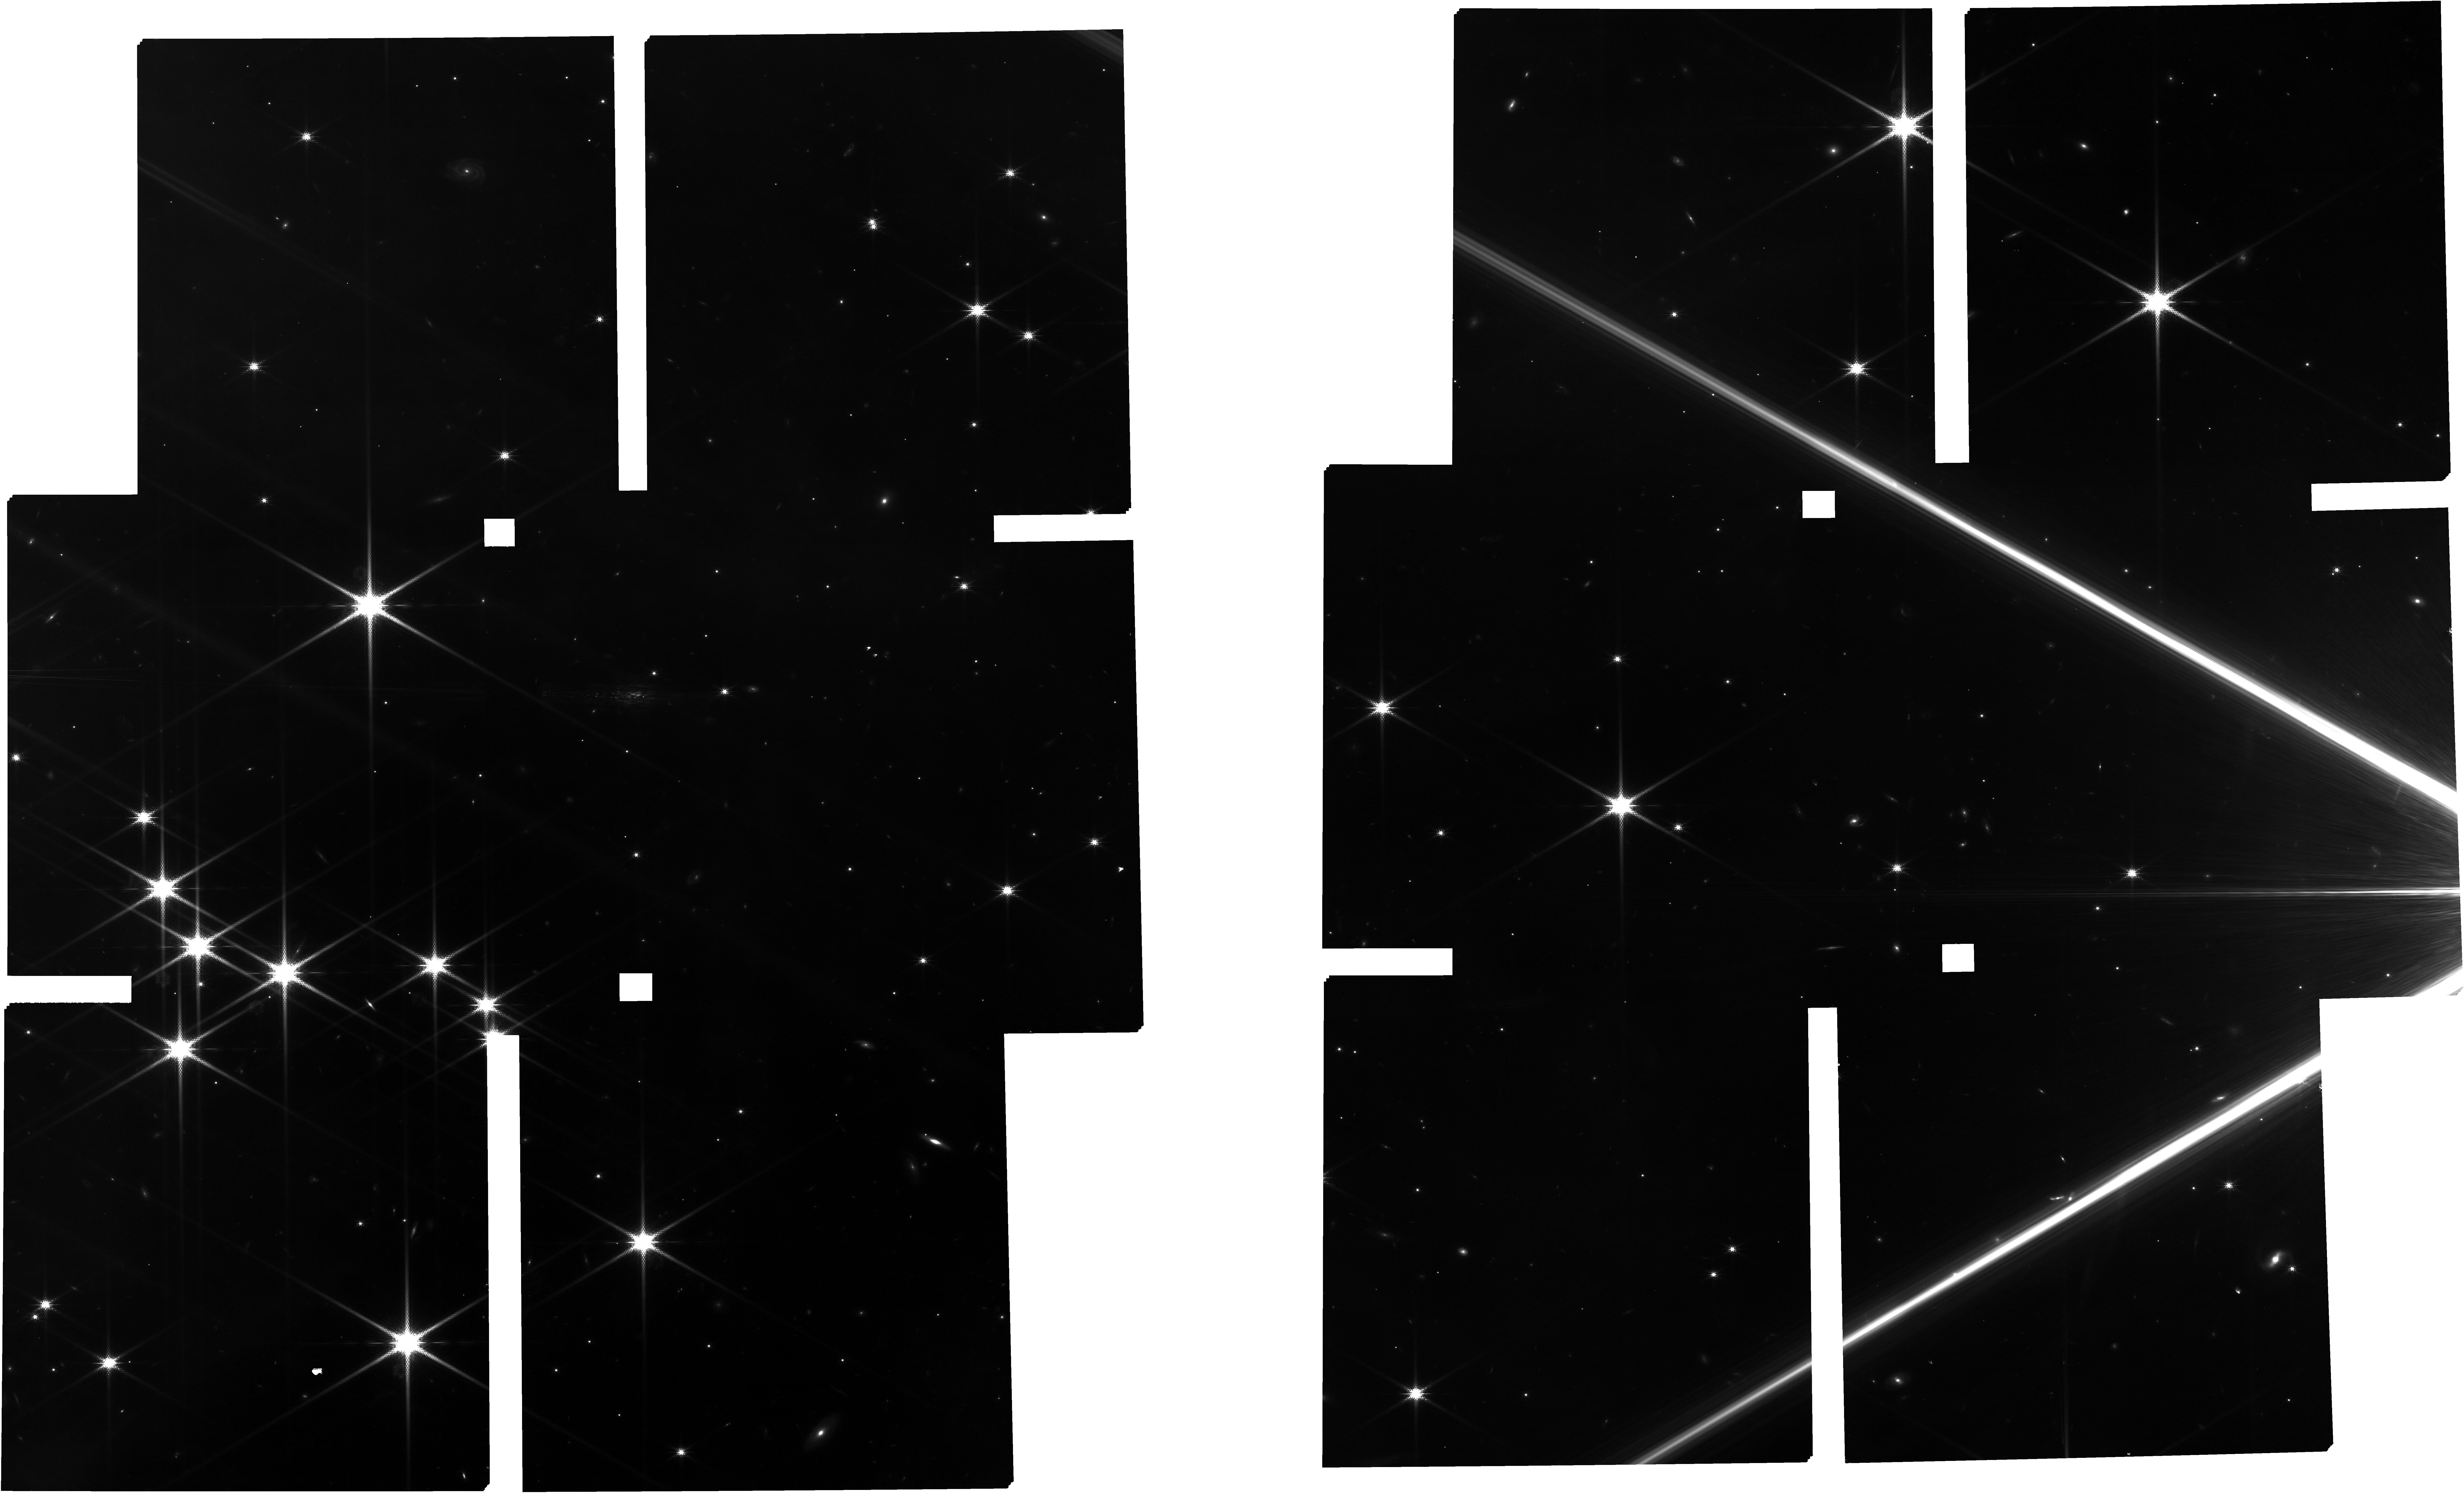
Target: TARGETS
Instrument: NIRCAM
Filter: F150W2+F162M
Exposure: 1.9 h
Observation ID: jw01229-o004_t002_nircam_f150w2-f162m

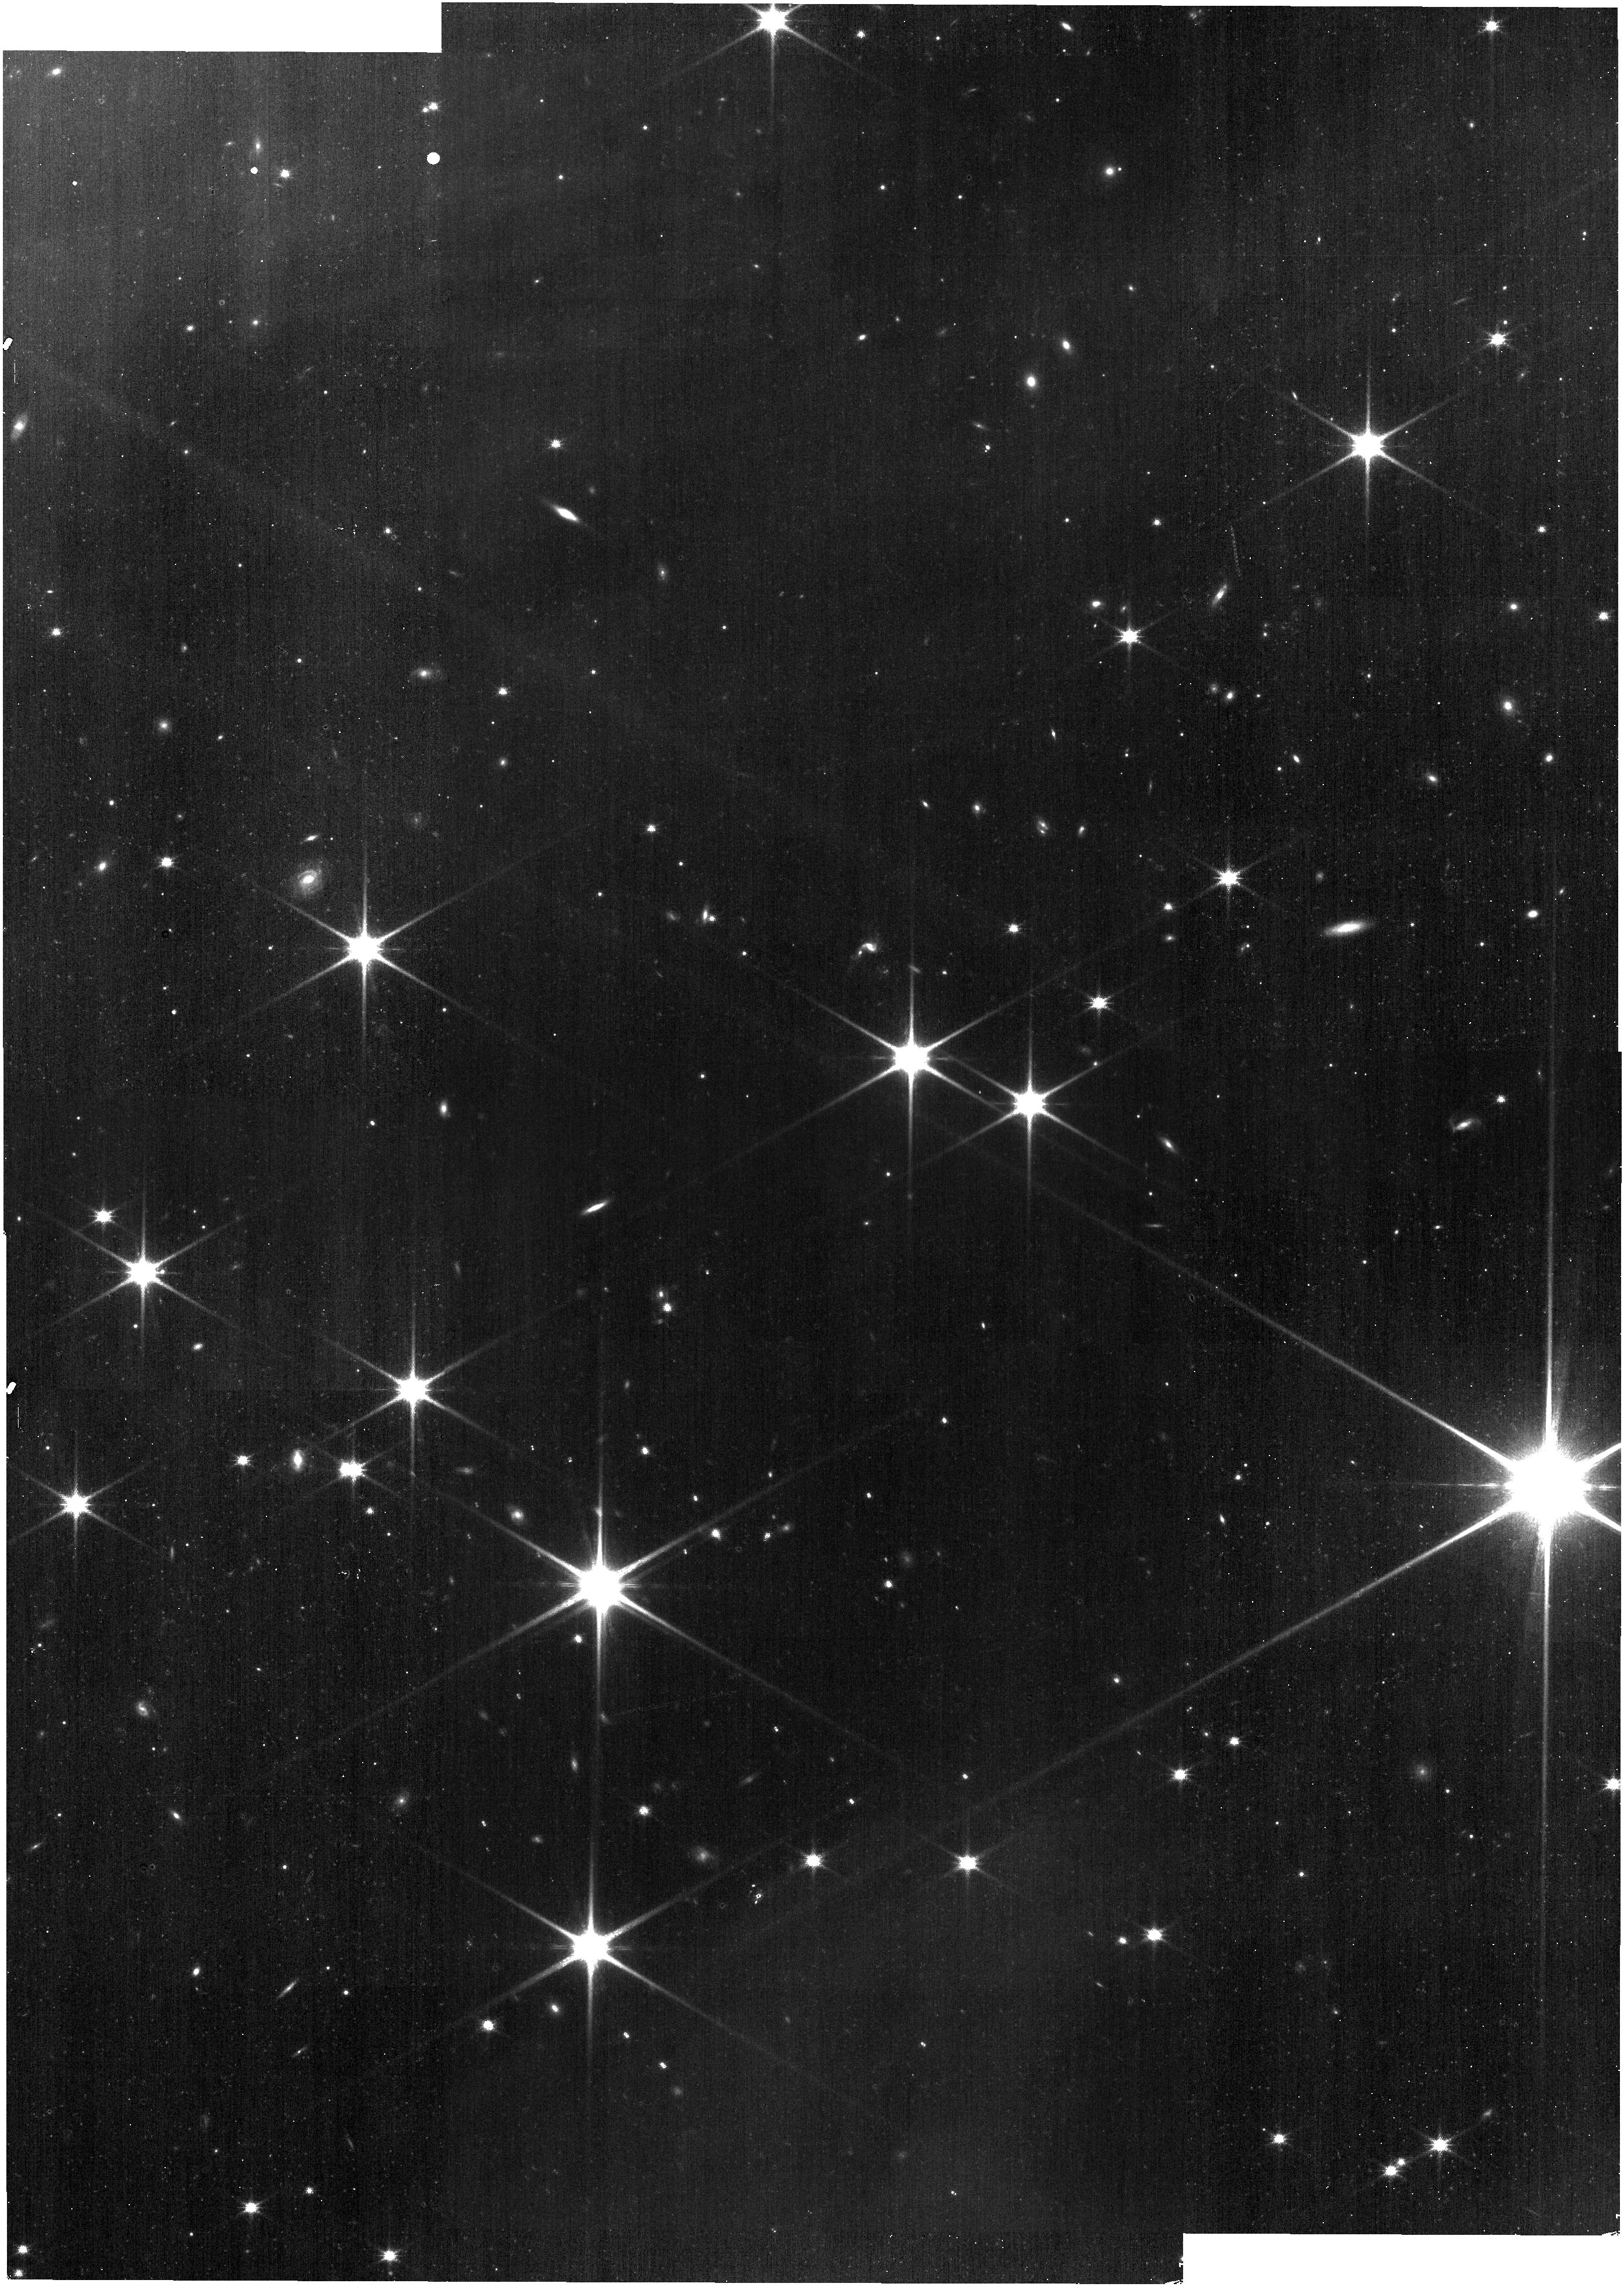
Target: IC348-MOSAIC
Instrument: NIRISS
Filter: CLEAR+F140M
Exposure: 9 min
Observation ID: jw01229-o001_t001_niriss_clear-f140m

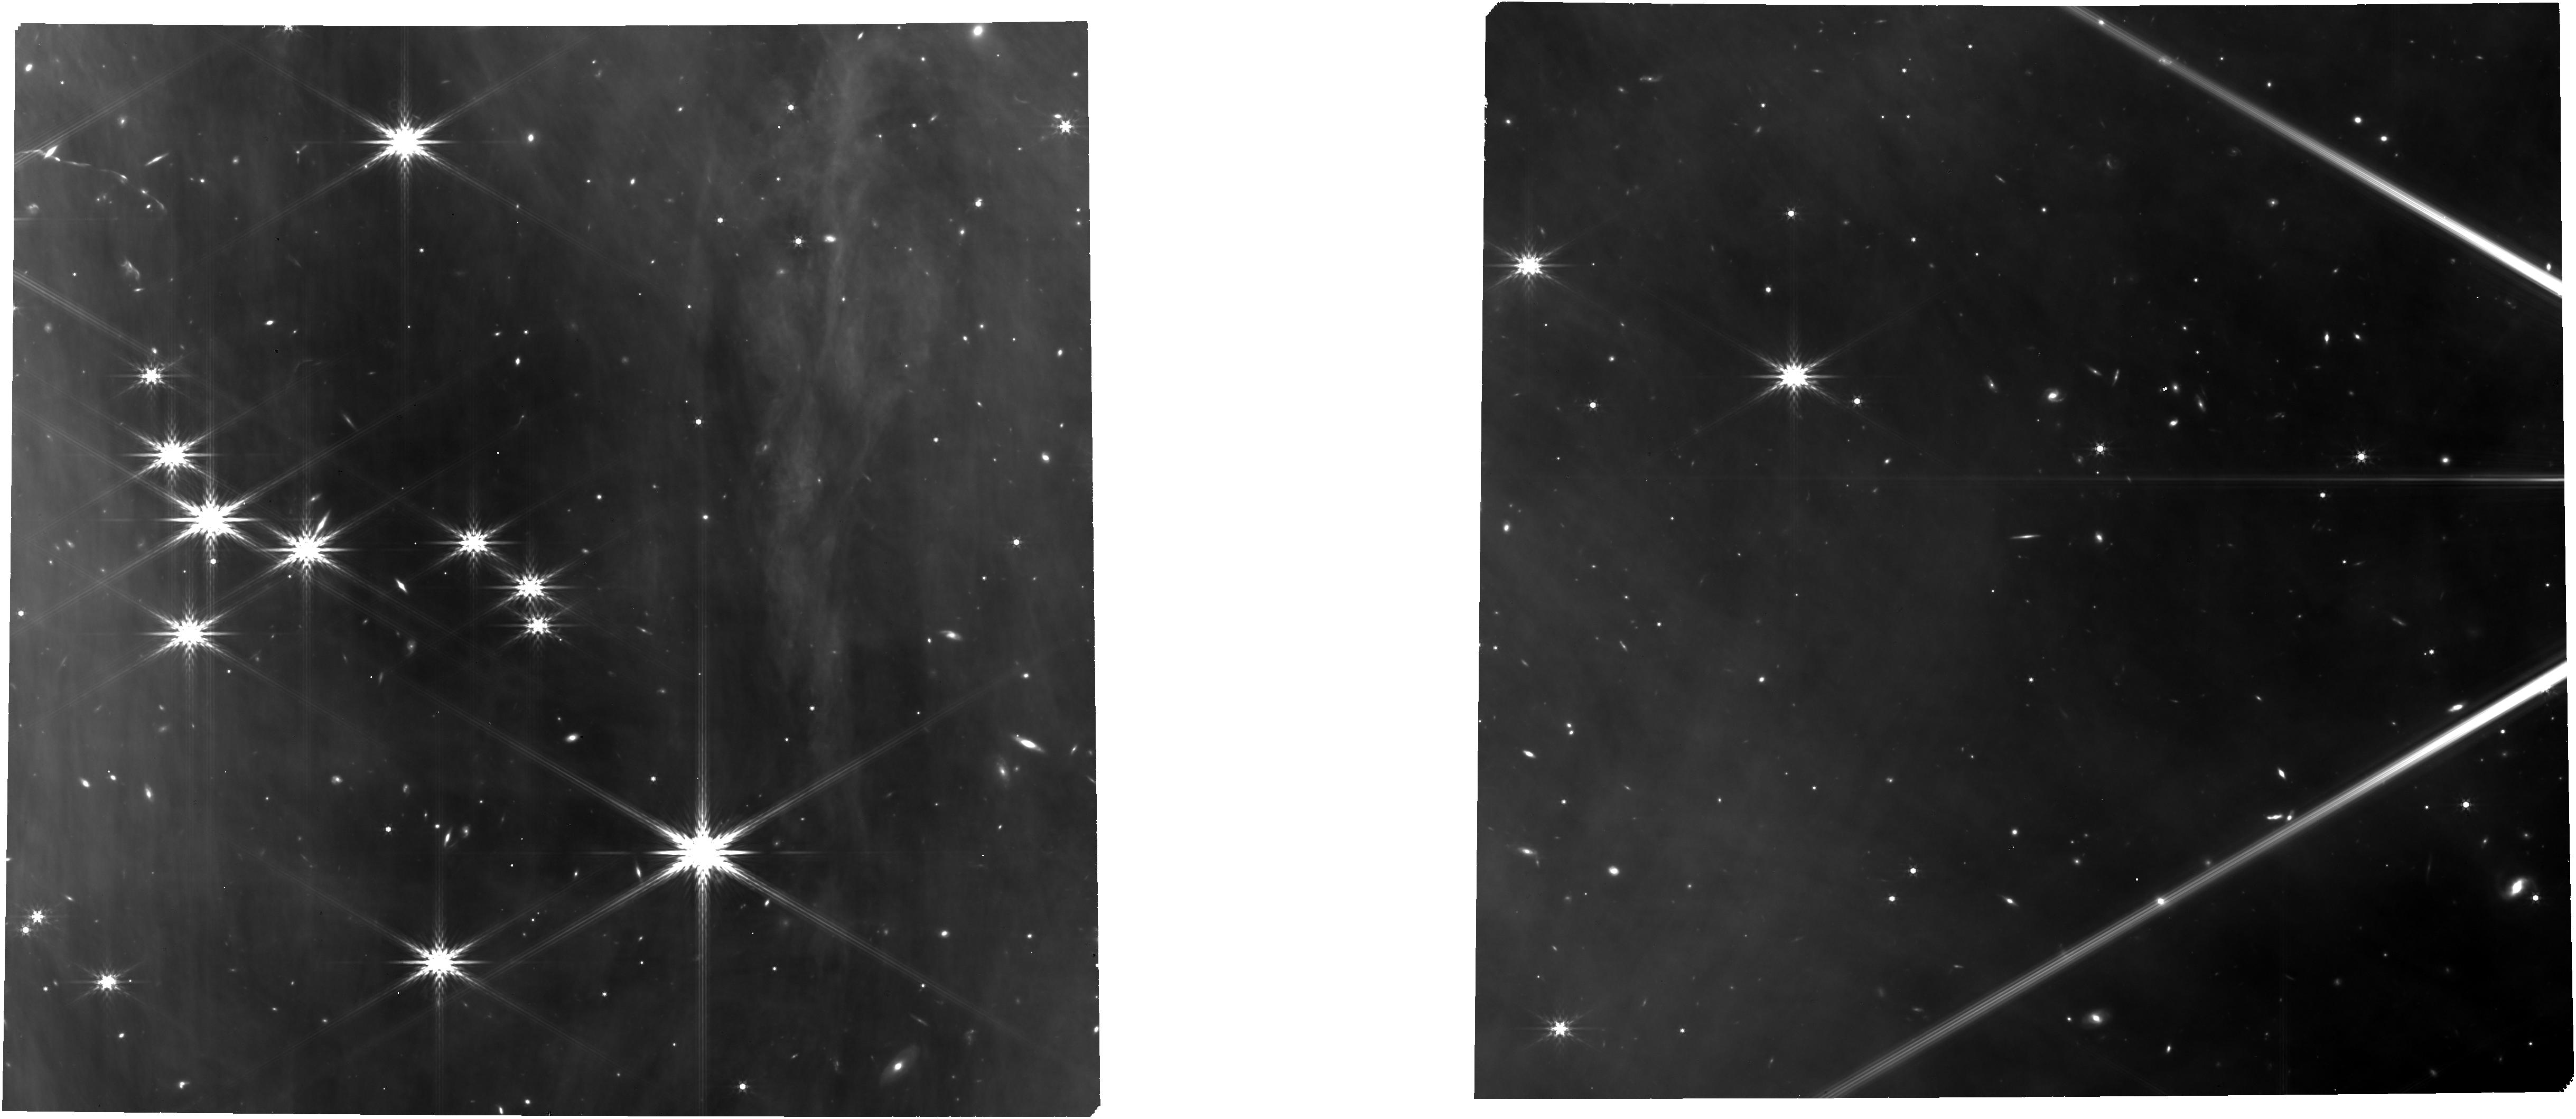
Target: TARGETS
Instrument: NIRCAM
Filter: F444W
Exposure: 58 min
Observation ID: jw01229-o004_t002_nircam_clear-f444w

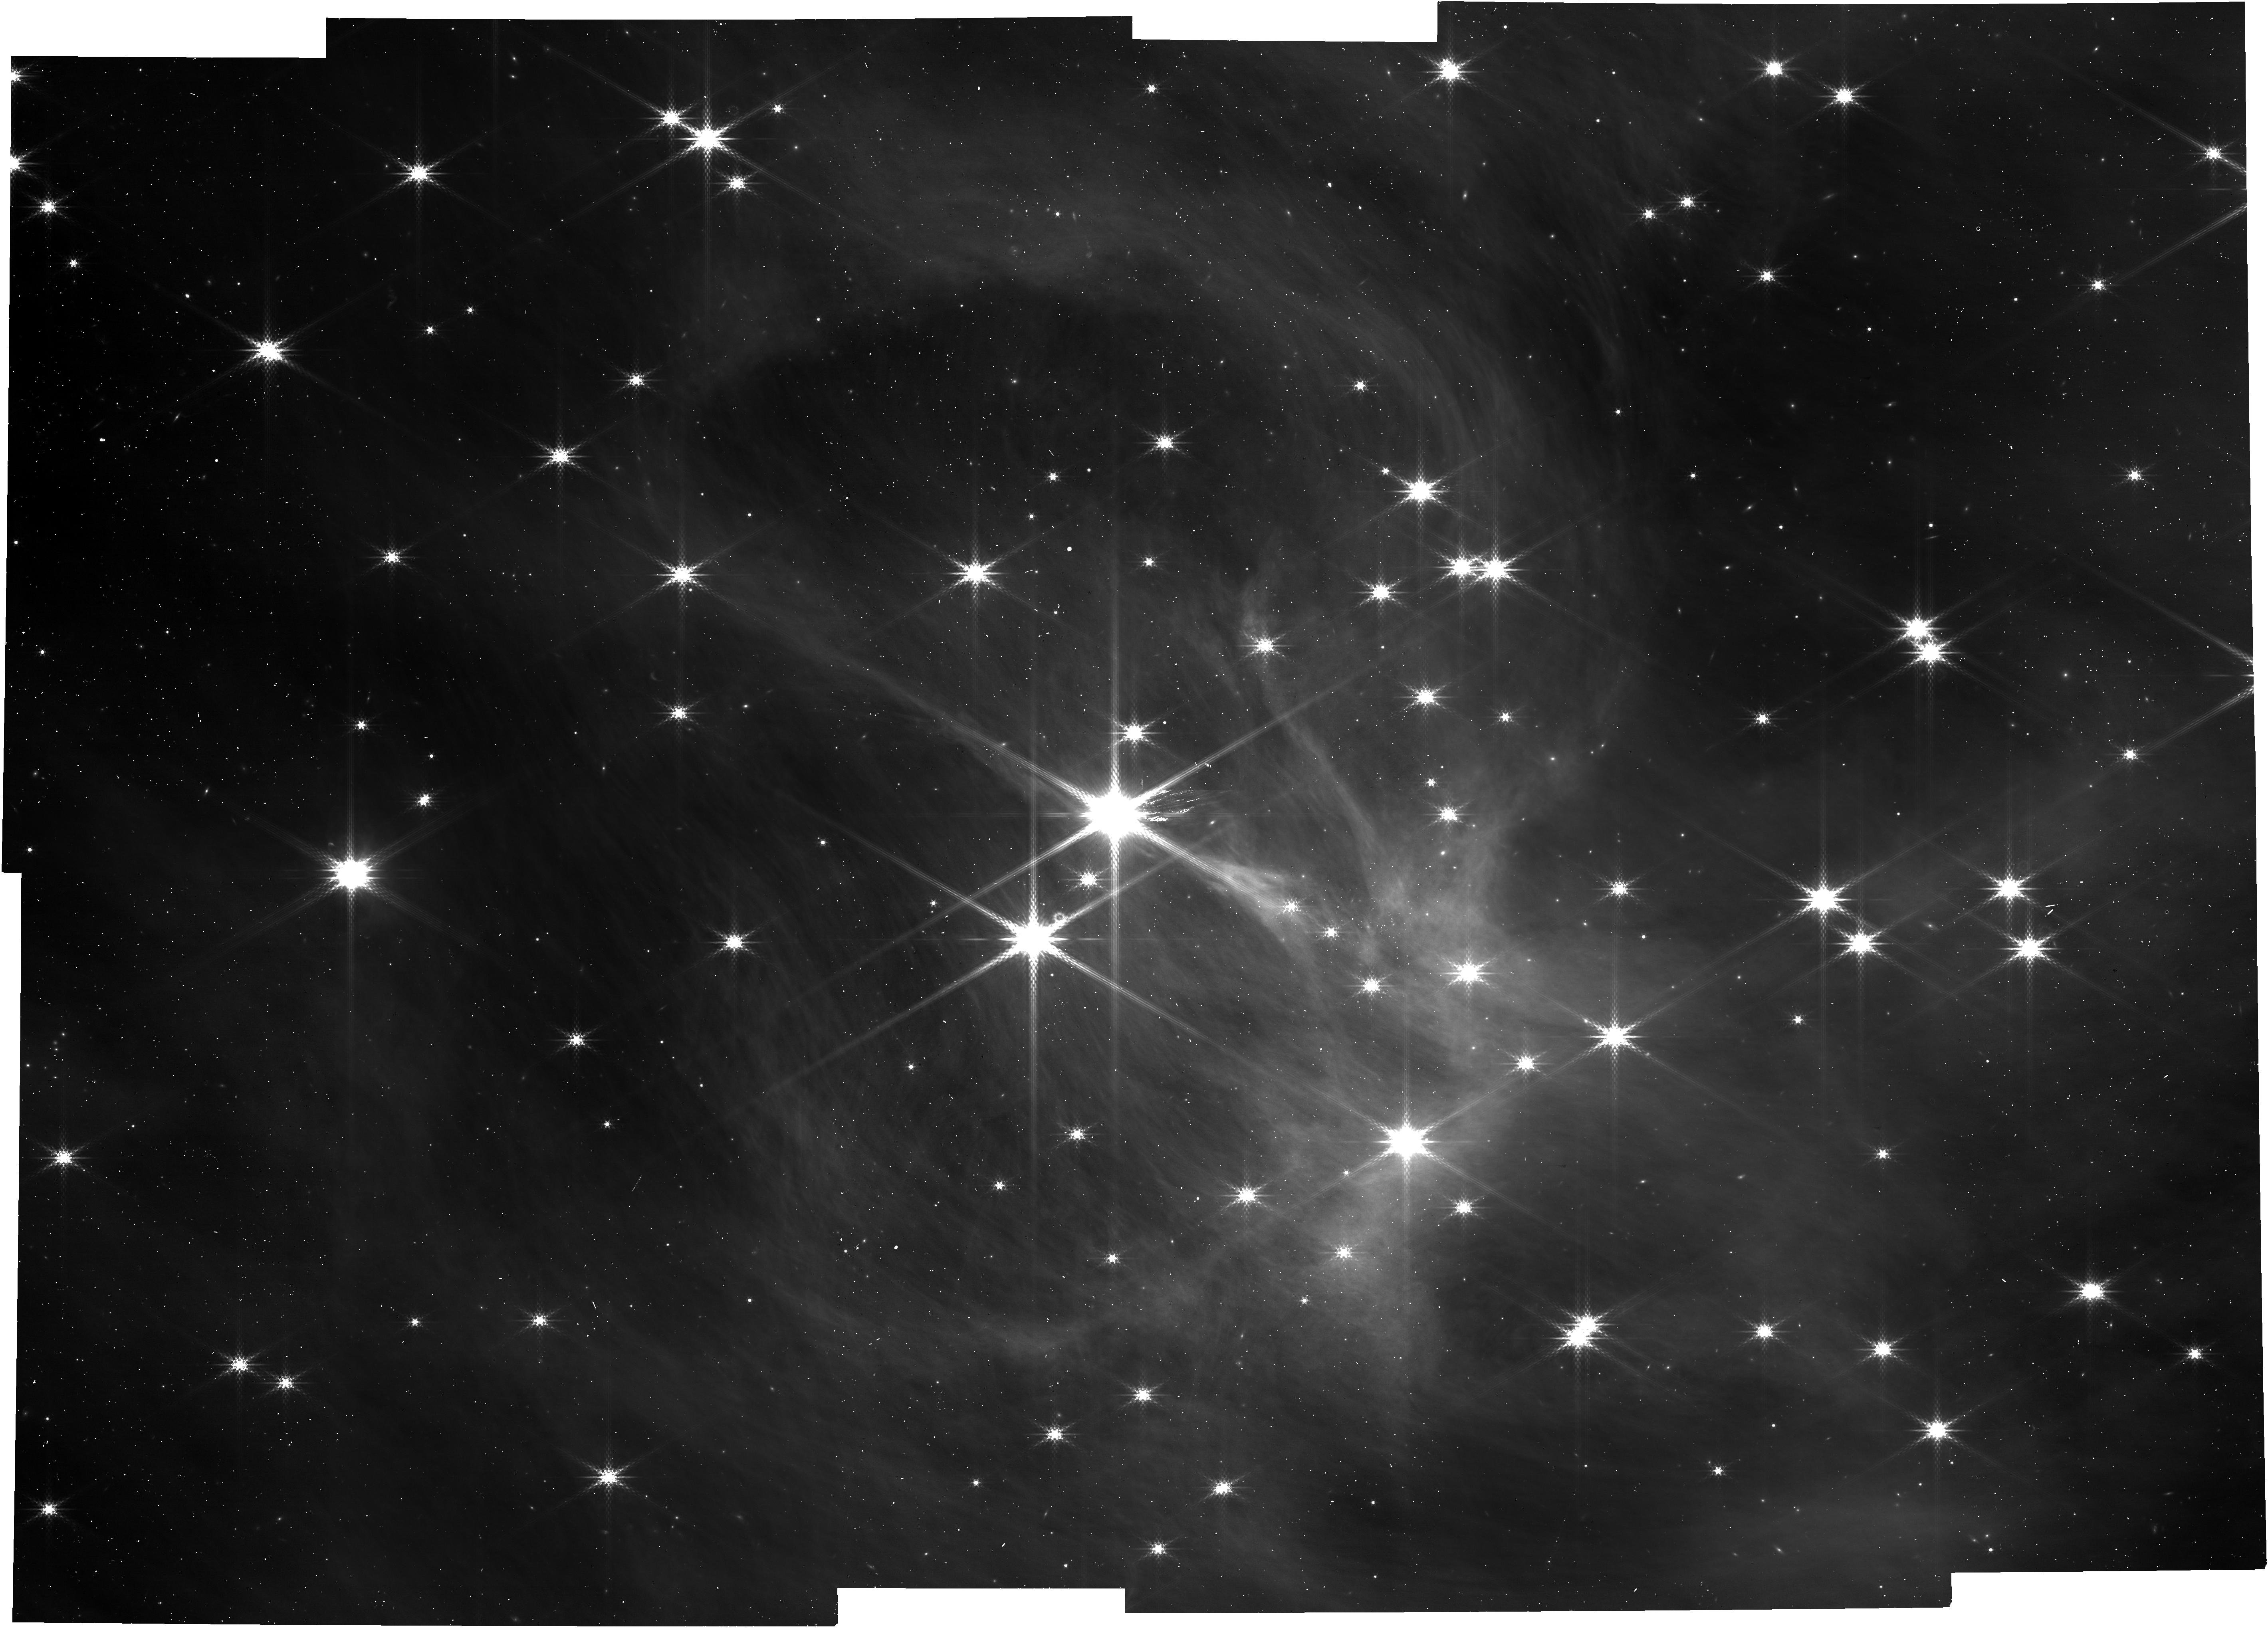
Target: IC348-MOSAIC
Instrument: NIRCAM
Filter: F360M
Exposure: 10 min
Observation ID: jw01229-o001_t001_nircam_clear-f360m

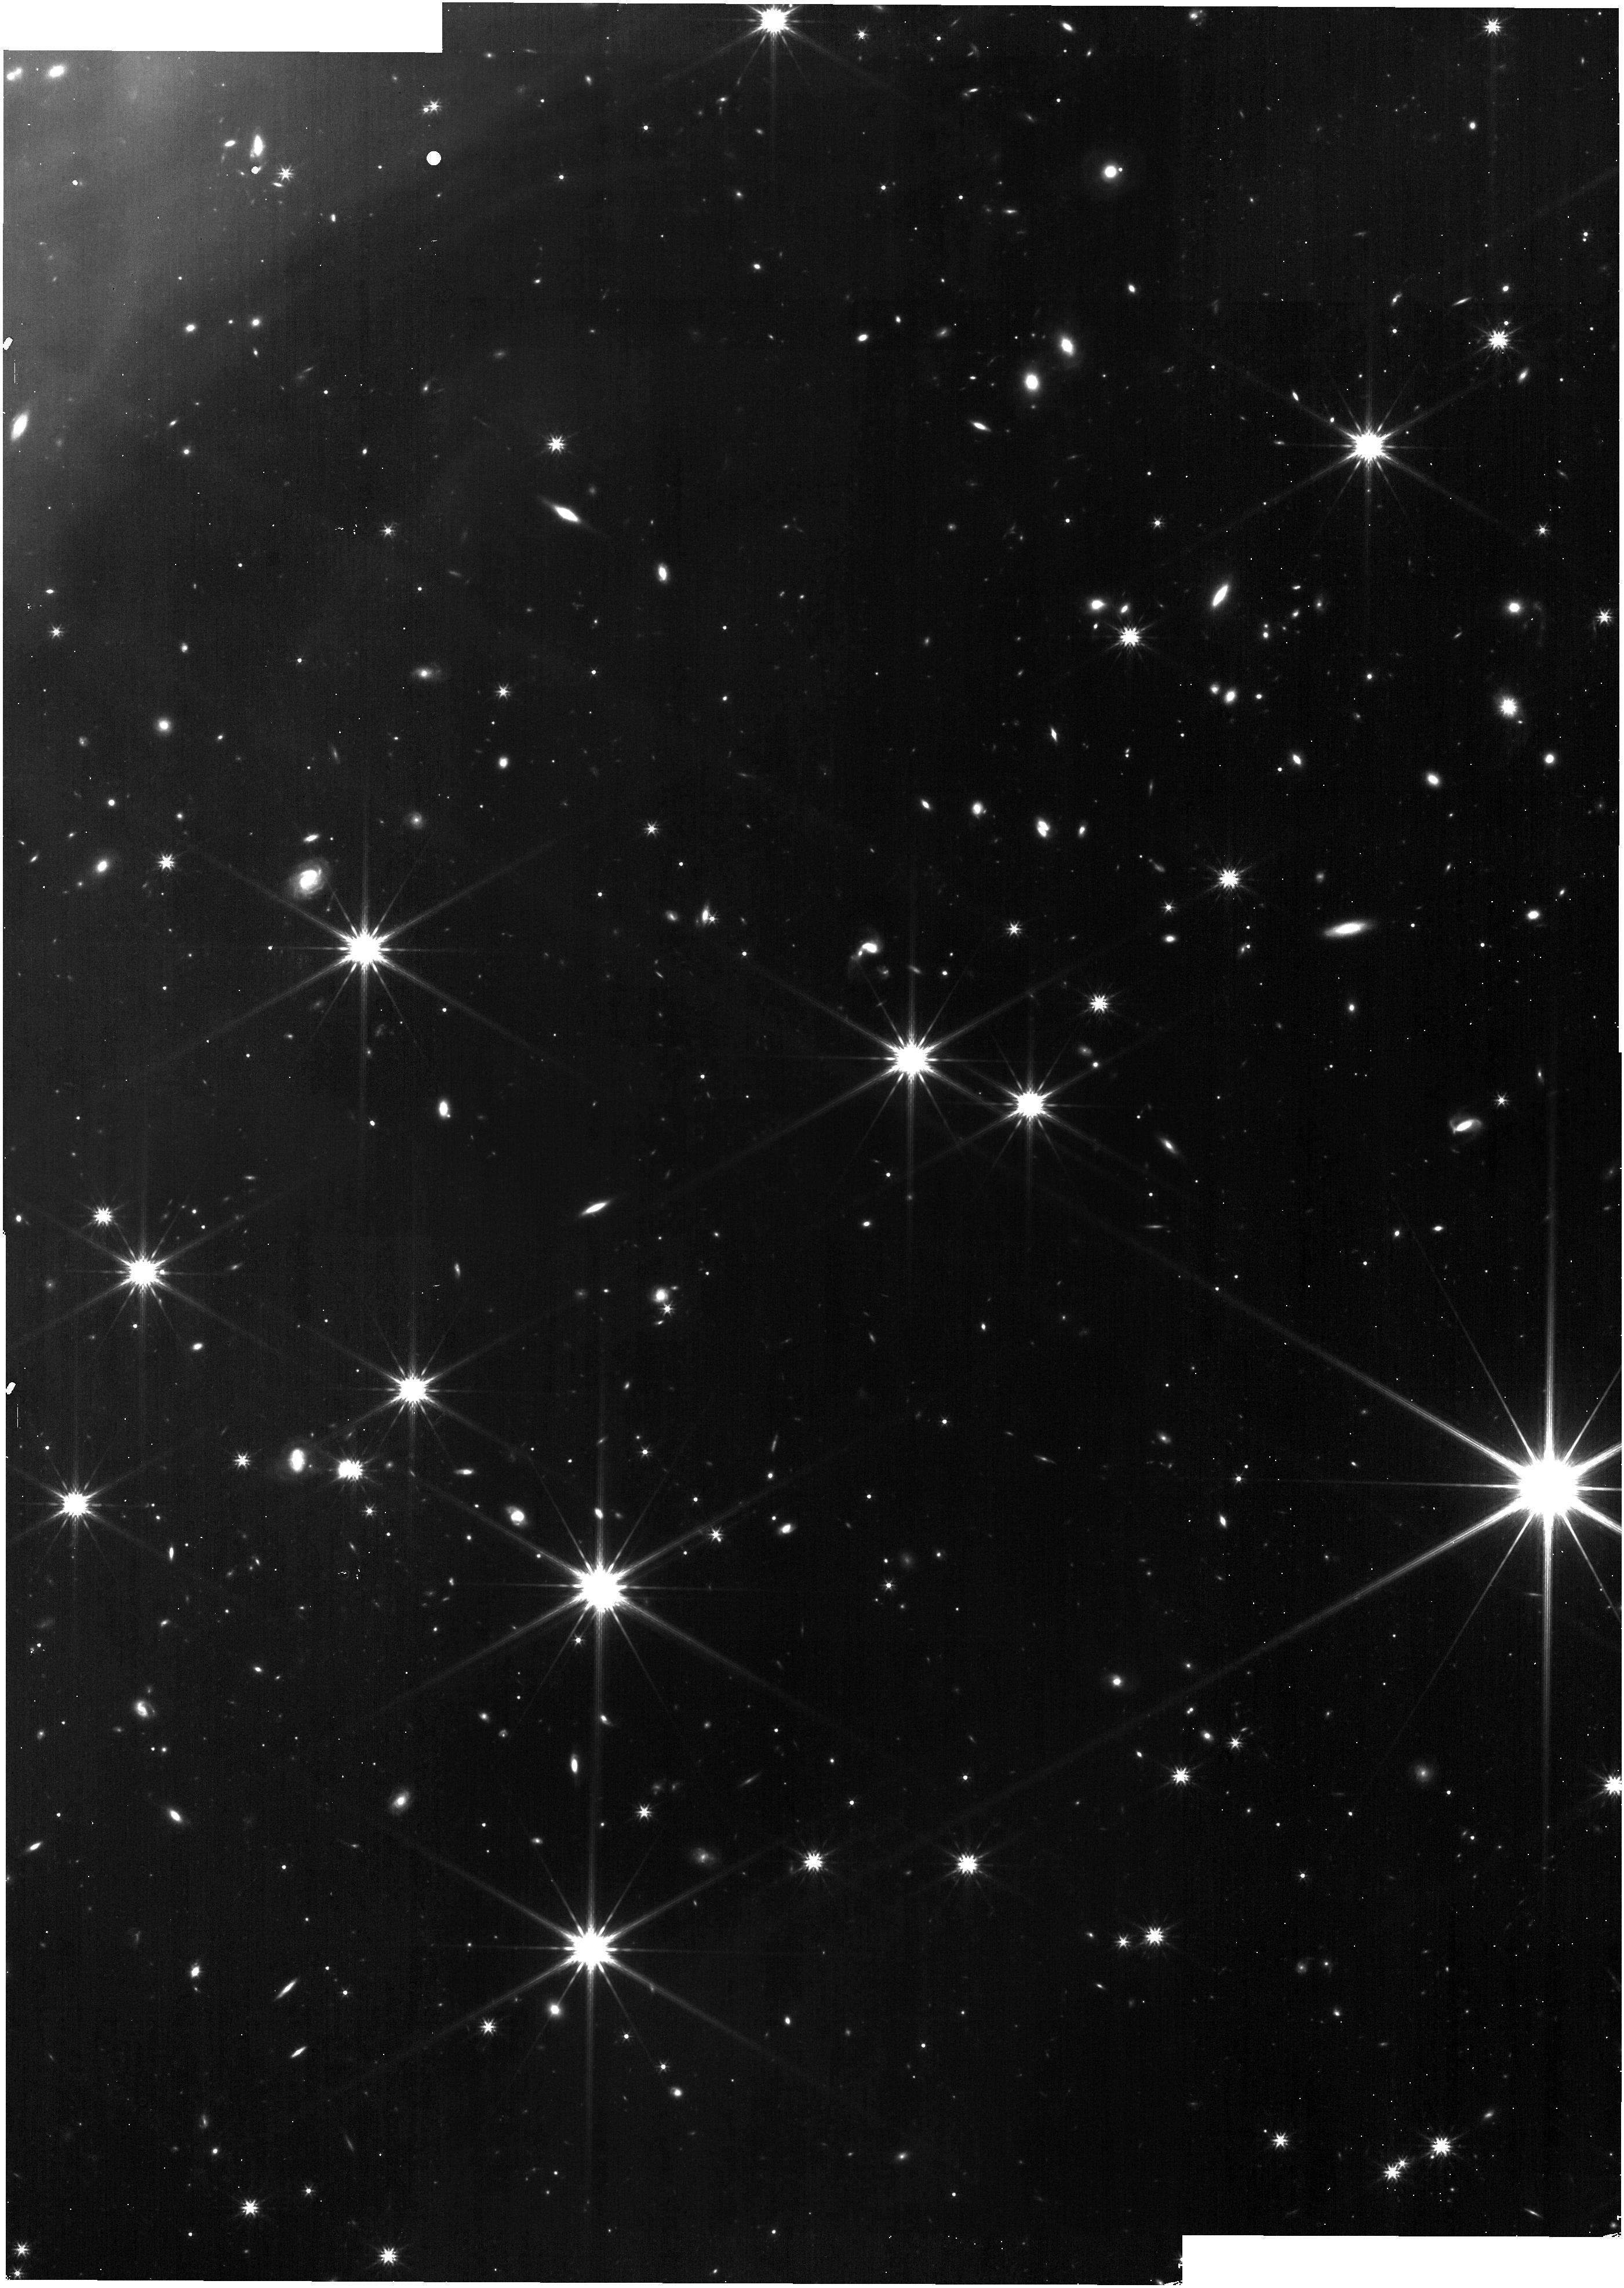
Target: IC348-MOSAIC
Instrument: NIRISS
Filter: F277W
Exposure: 9 min
Observation ID: jw01229-o001_t001_niriss_clearp-f277w

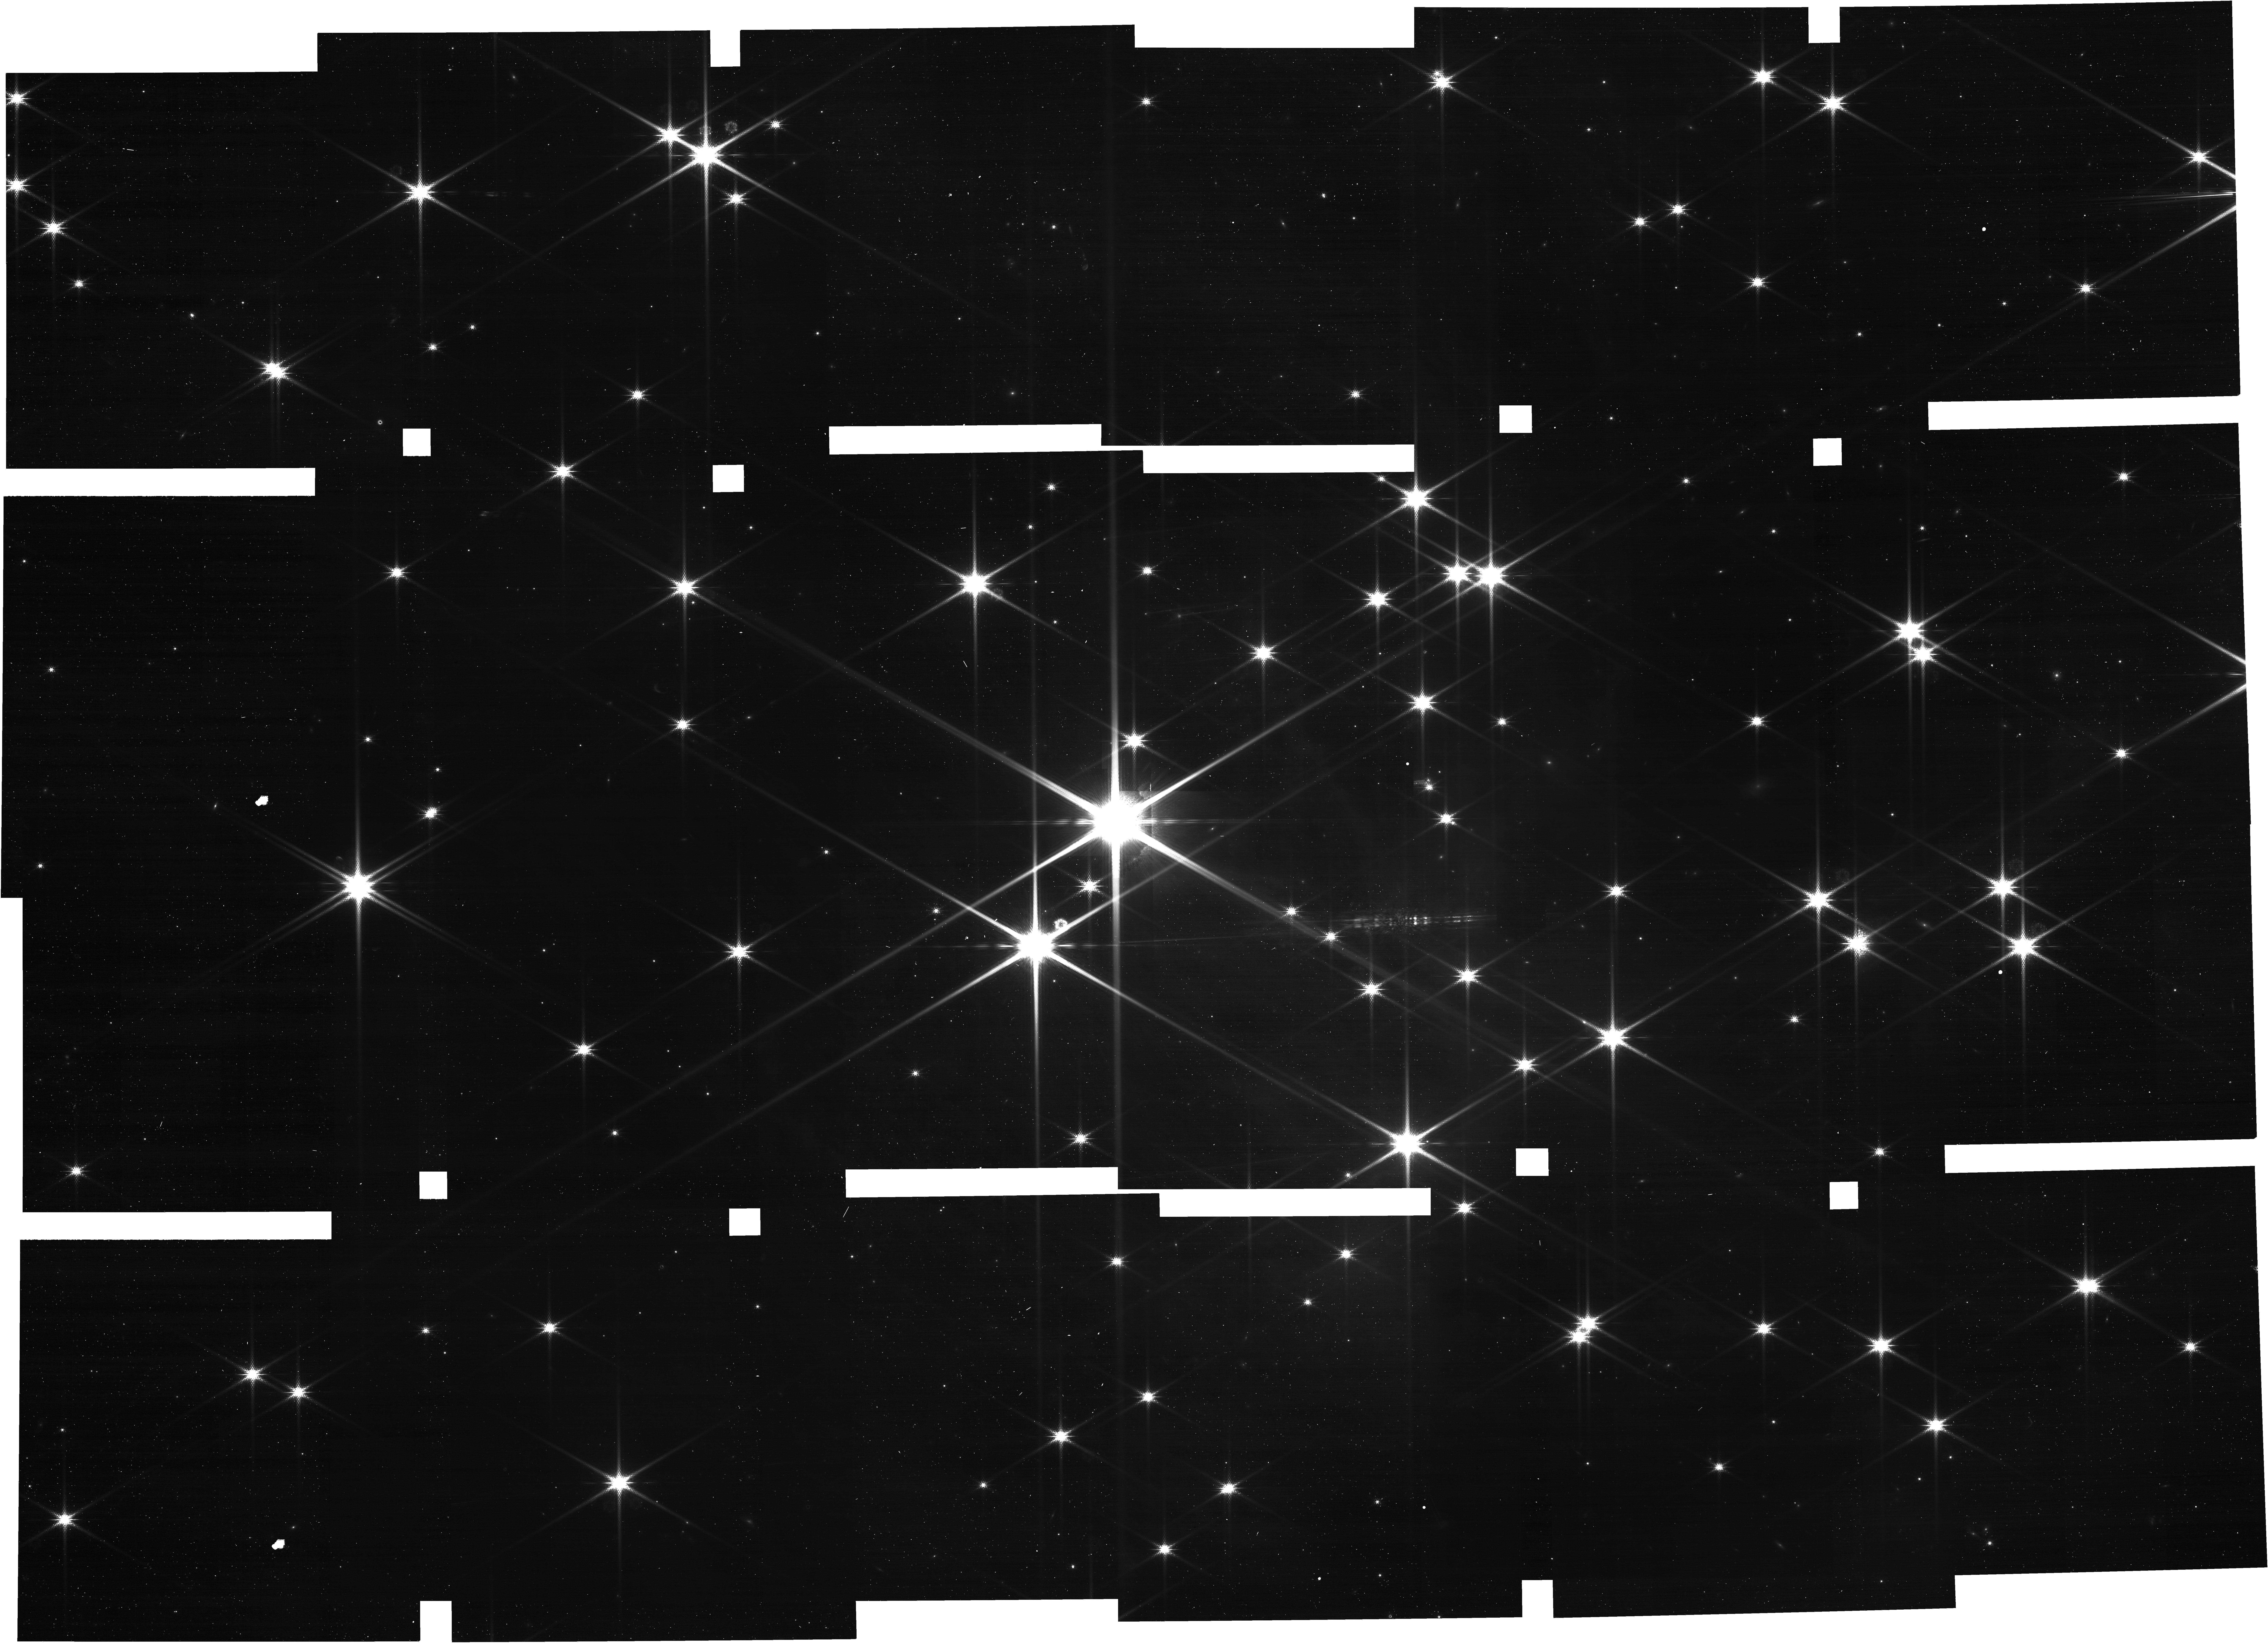
Target: IC348-MOSAIC
Instrument: NIRCAM
Filter: F182M
Exposure: 10 min
Observation ID: jw01229-o001_t001_nircam_clear-f182m

The Physics of Brown Dwarfs - Part #2 (PI: Alves de Oliveira, Catarina)

This NIRSpec/JWST proposal, is divided into two complementary programs. In the first program, we propose to obtain low and medium resolution near-IR spectra of known and candidate brown dwarfs in two nearby star-forming clusters that are representative of different star formation environments. NIRSpec proposal ID: R65.20 and R65.30 The observations can be acquired in either of the two possible visibility windows, but the NIRCam pre-imaging observations should be scheduled in the first visibility window of the Cycle to allow for the NIRSpec spectroscopy to be taken within the same Cycle.